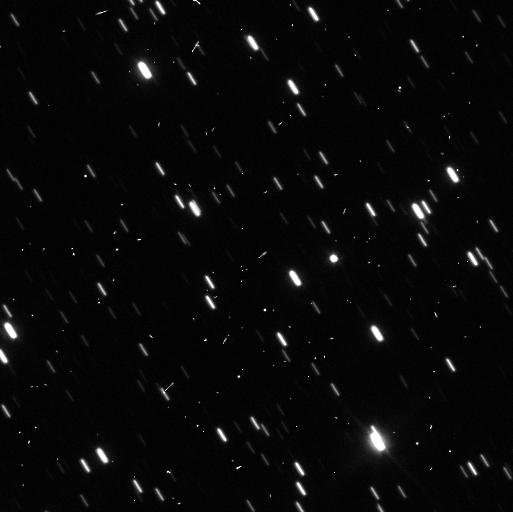
Target: CHARIKLORING
Instrument: WFC3/UVIS
Filter: F350LP
Exposure: 3 min
Observation ID: icl702yzq

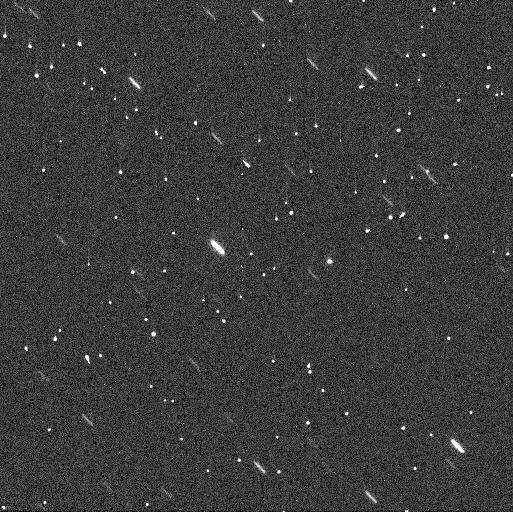
Target: CHARIKLORING
Instrument: WFC3/UVIS
Filter: F300X
Exposure: 3 min
Observation ID: icl702ykq

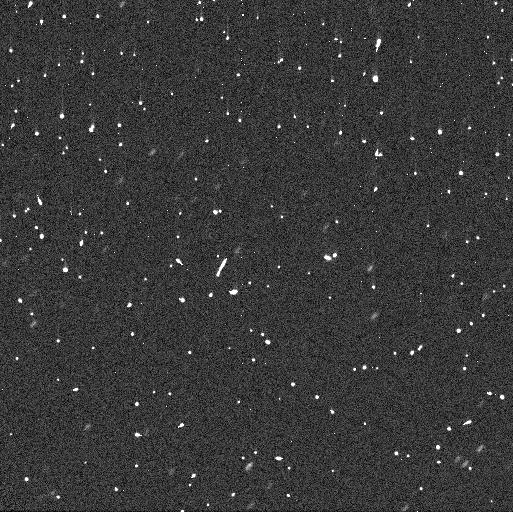
Target: CHARIKLORING
Instrument: WFC3/UVIS
Filter: F300X
Exposure: 3 min
Observation ID: icl703xwq

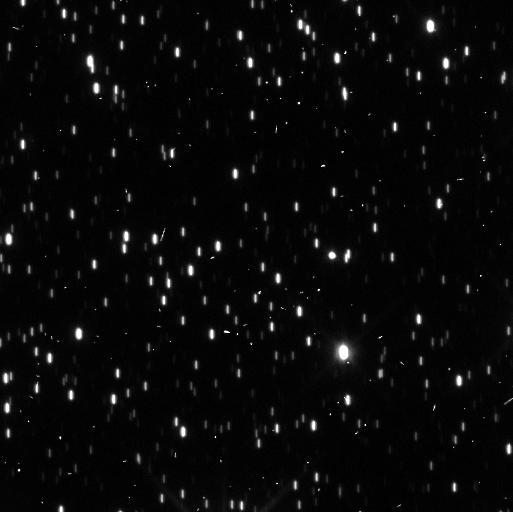
Target: CHARIKLORING
Instrument: WFC3/UVIS
Filter: F350LP
Exposure: 3 min
Observation ID: icl703y4q

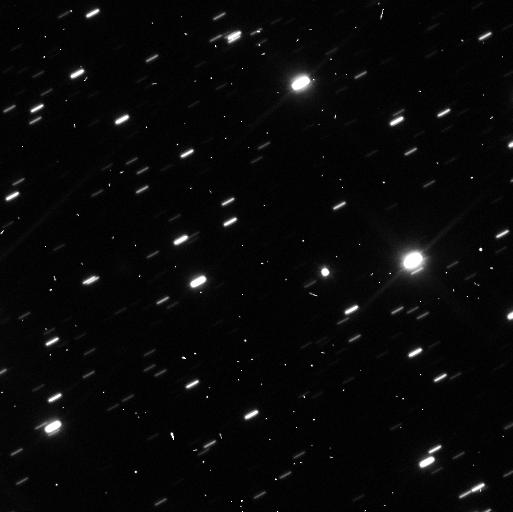
Target: CHARIKLORING
Instrument: WFC3/UVIS
Filter: F350LP
Exposure: 3 min
Observation ID: icl701igq

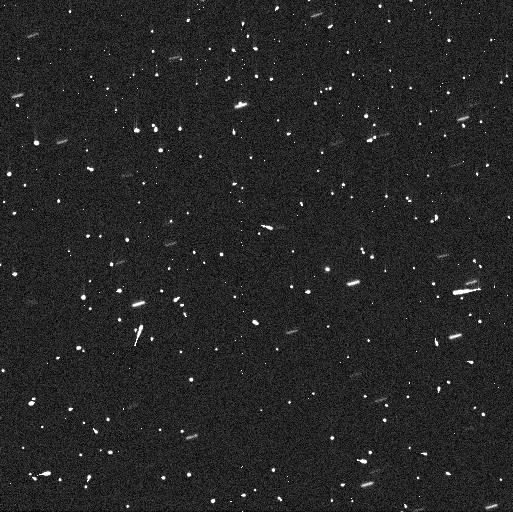
Target: CHARIKLORING
Instrument: WFC3/UVIS
Filter: F300X
Exposure: 3 min
Observation ID: icl701icq

Observation of Chariklos rings (PI: Sicardy, Bruno)

Dense and sharply confined rings have recently been discovered during a stellar occultation around the small Centaur object Chariklo (Braga-Ribas et al., 2014). This is the first body after the giant planets found to possess a ring system. We propose to use HST to (1) obtain direct images of the rings, confirming their existence and their orientation, (2) derive multi-wavelength photometry, thus constraining their composition (concerning in particular the presence of water ice), (3) perform for the first time a deep search of small satellites and (4) faint dusty rings around Chariklo, and (5) search for material around another Centaur similar to Chariklo, Chiron, which is known to be surrounded by cometary material and narrow jets. The presence (or absence) of satellites and dusty material around Chariklo will discriminate the various theoretical models that are invoked to explain the origin, evolution and stability of rings around this minor body. The motion of putative Chariklo satellites will also provide an estimation of the mass of the primary, from which its density can be derived, which eventually tells us where the rings are relative to Chariklo's Roche limit.